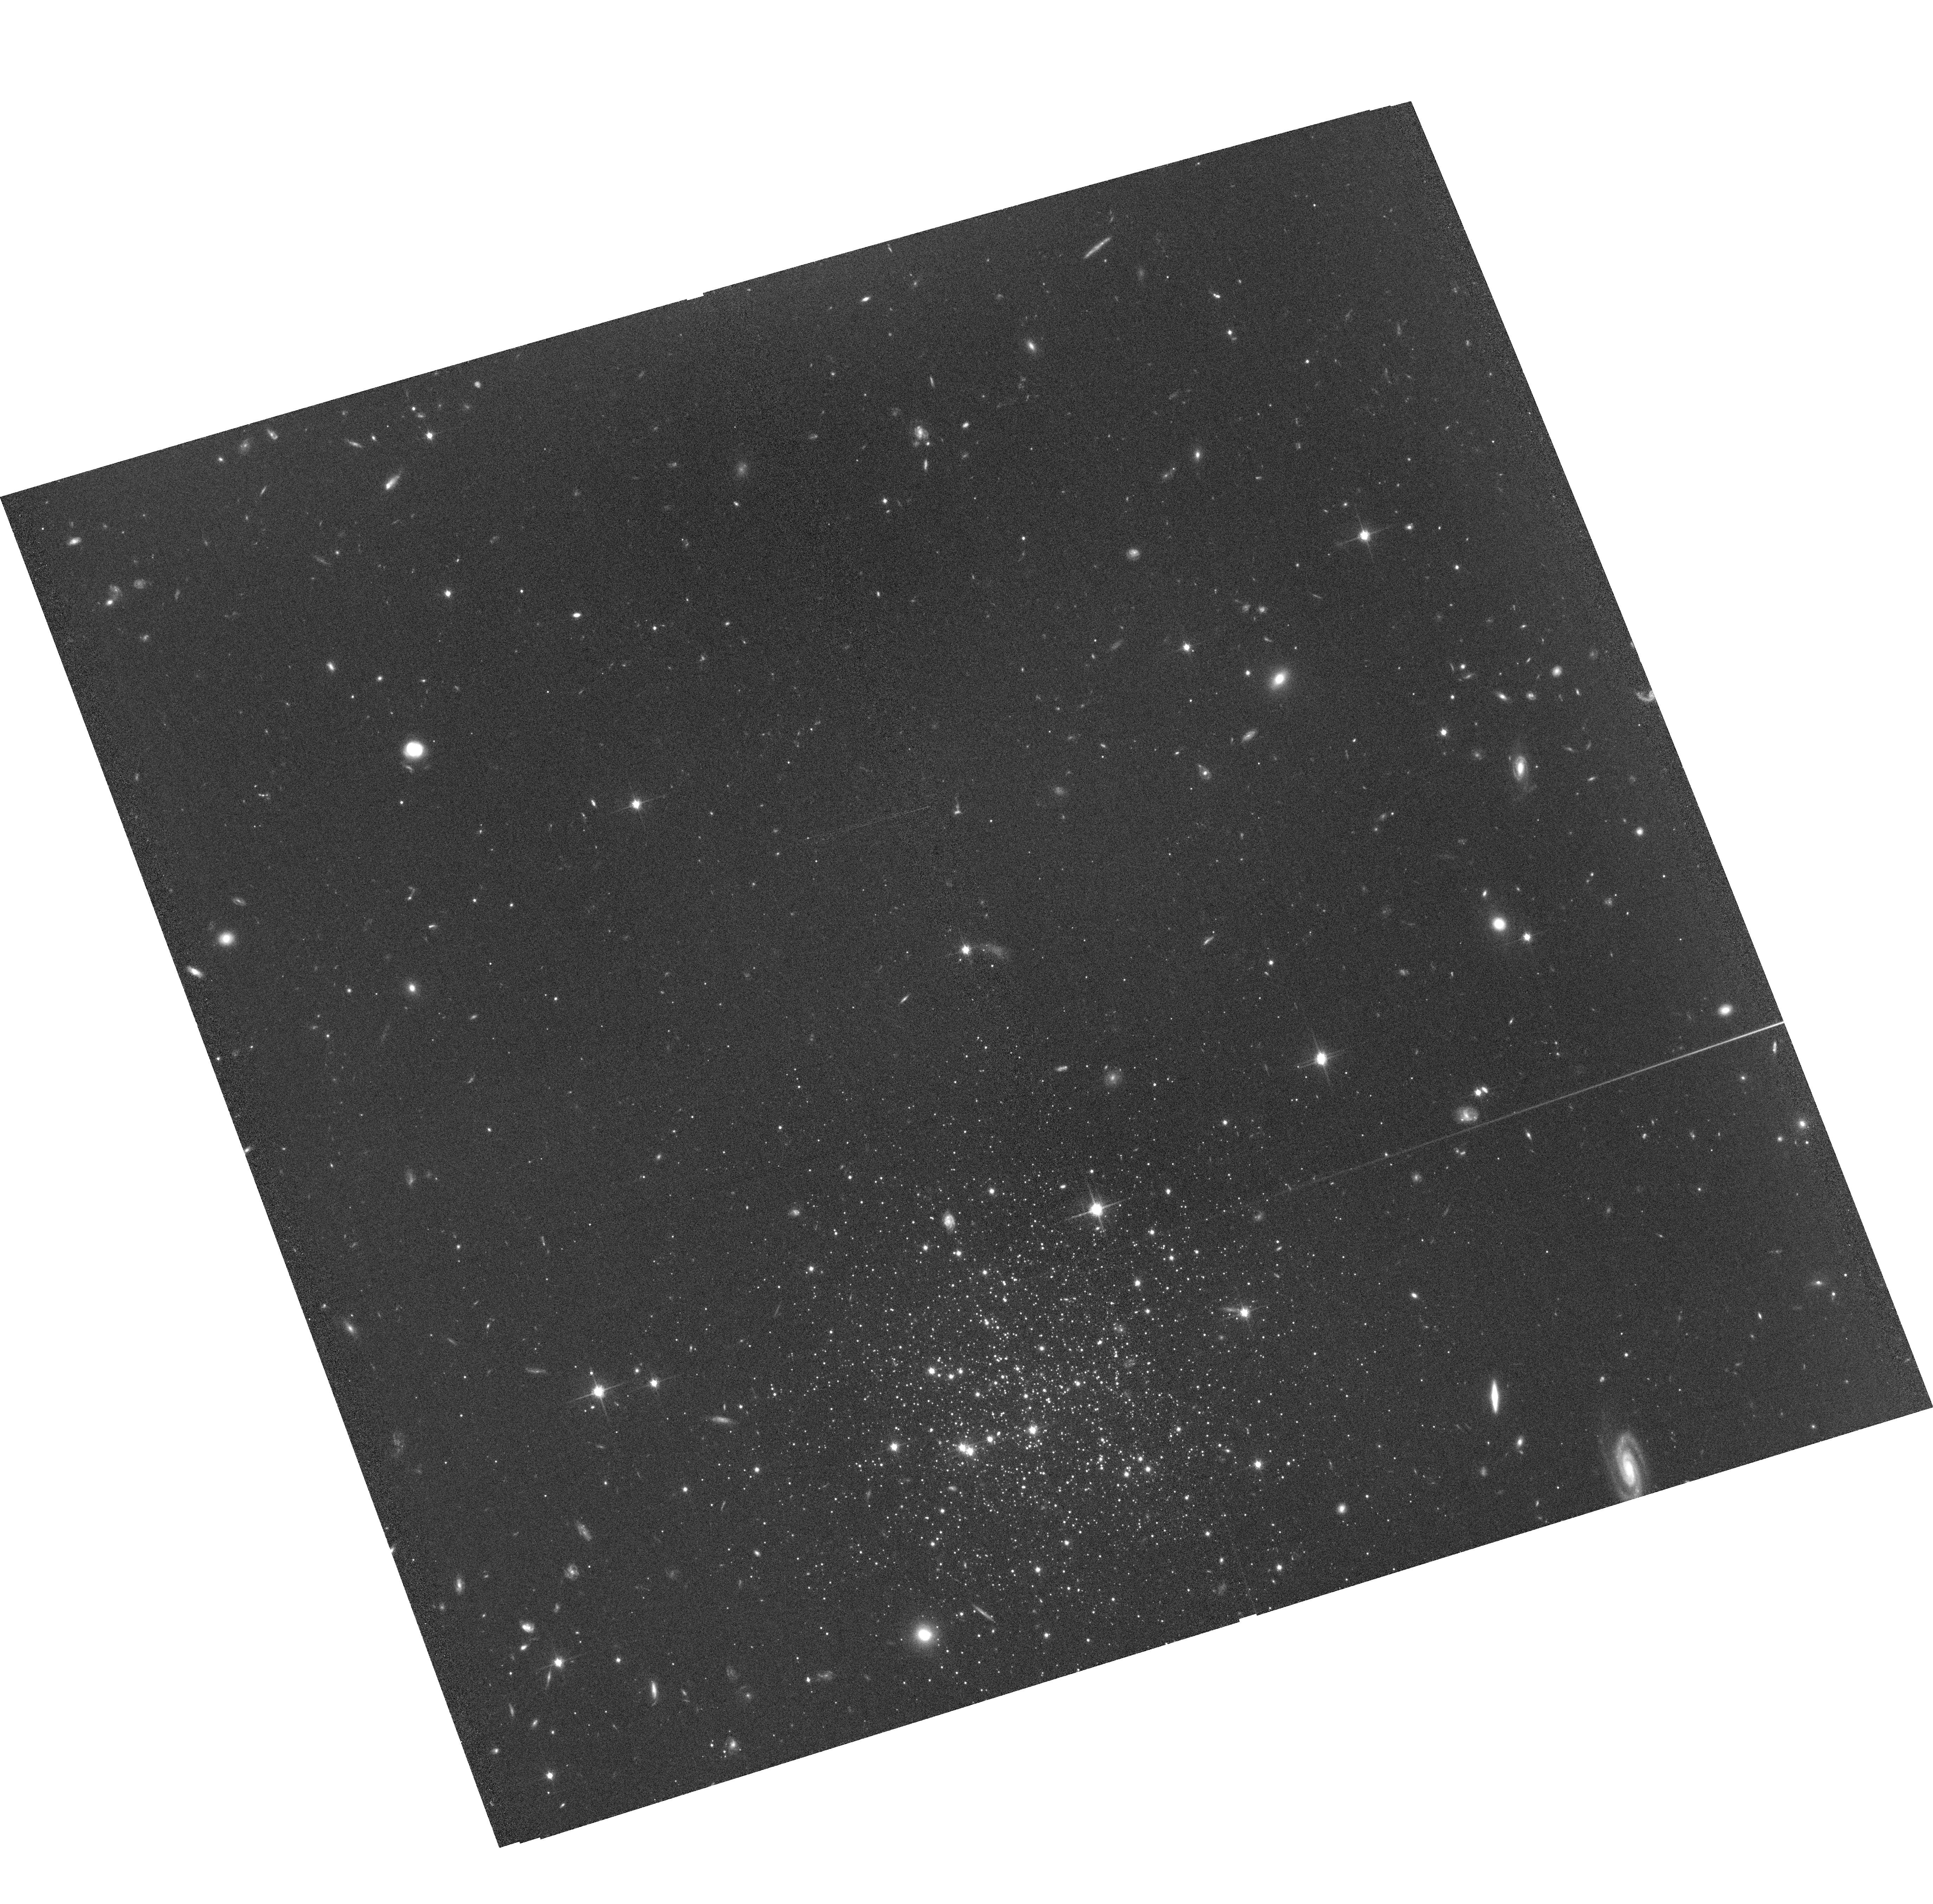
Target: CRATER-POS2
Instrument: ACS/WFC
Filter: F814W
Exposure: 1.1 h
Observation ID: hst_13746_02_acs_wfc_f814w_jcna02

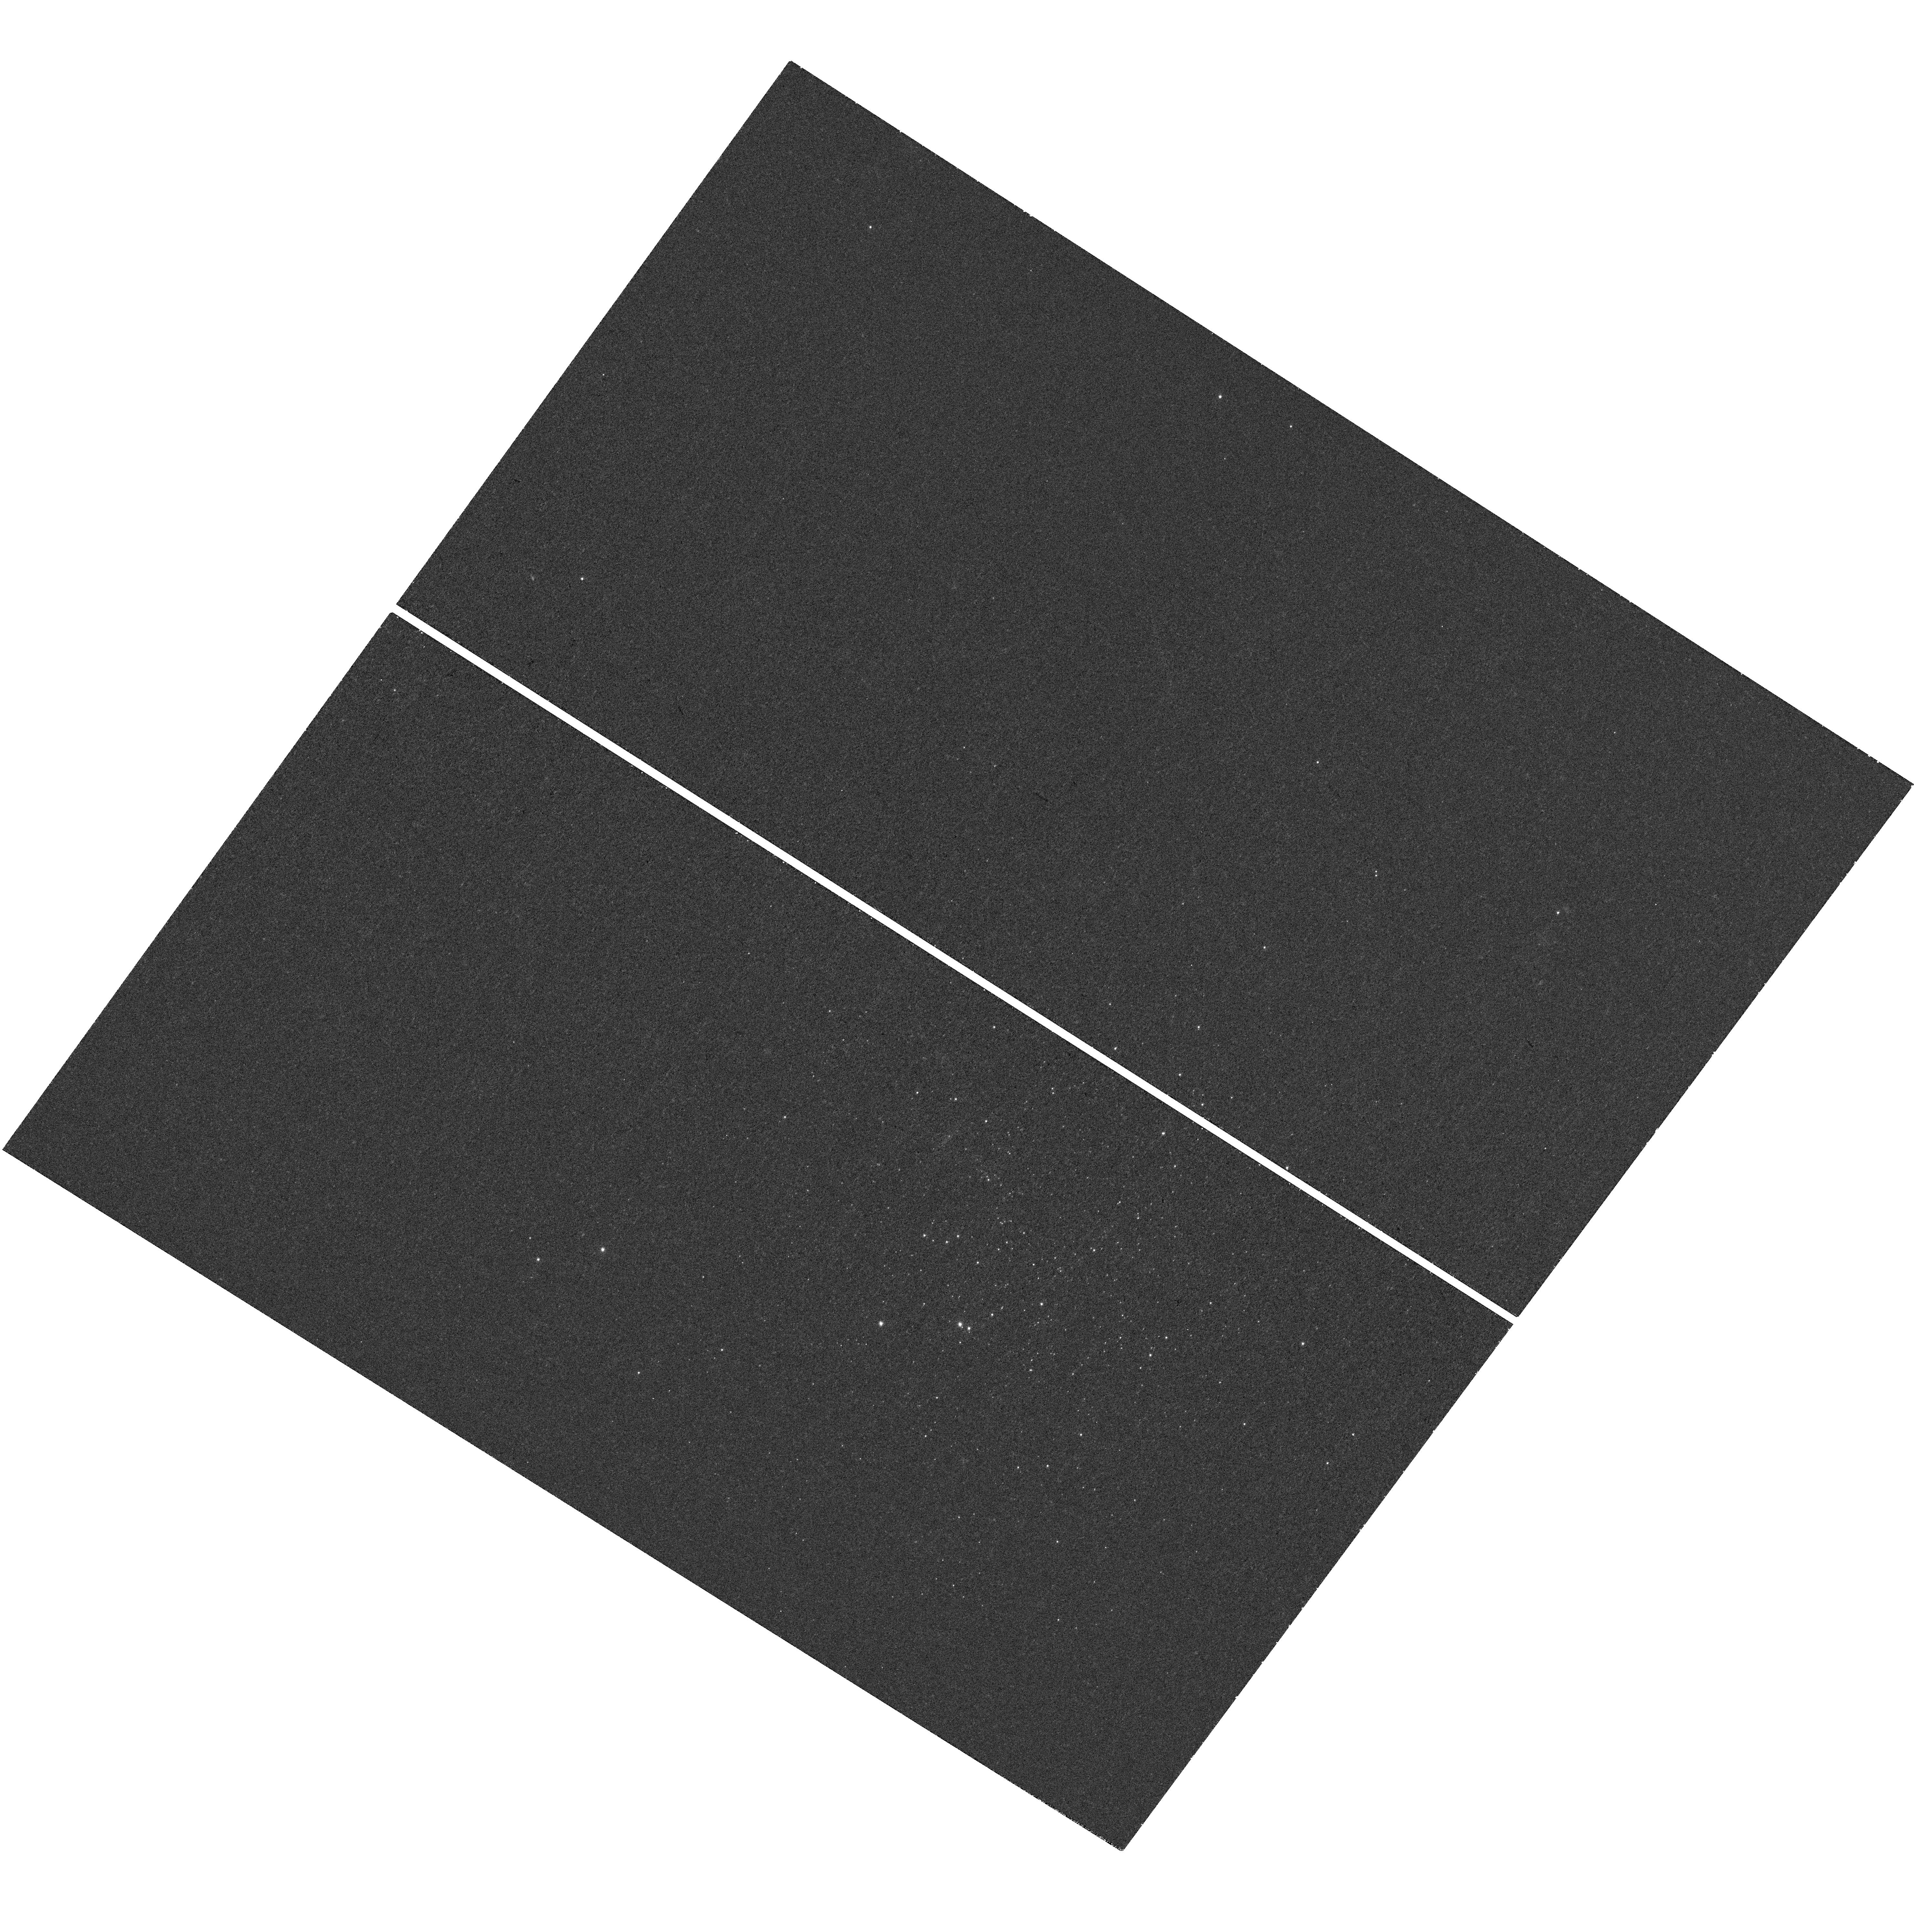
Target: CRATER
Instrument: WFC3/UVIS
Filter: F390M
Exposure: 38 min
Observation ID: hst_13746_01_wfc3_uvis_f390m_icna01

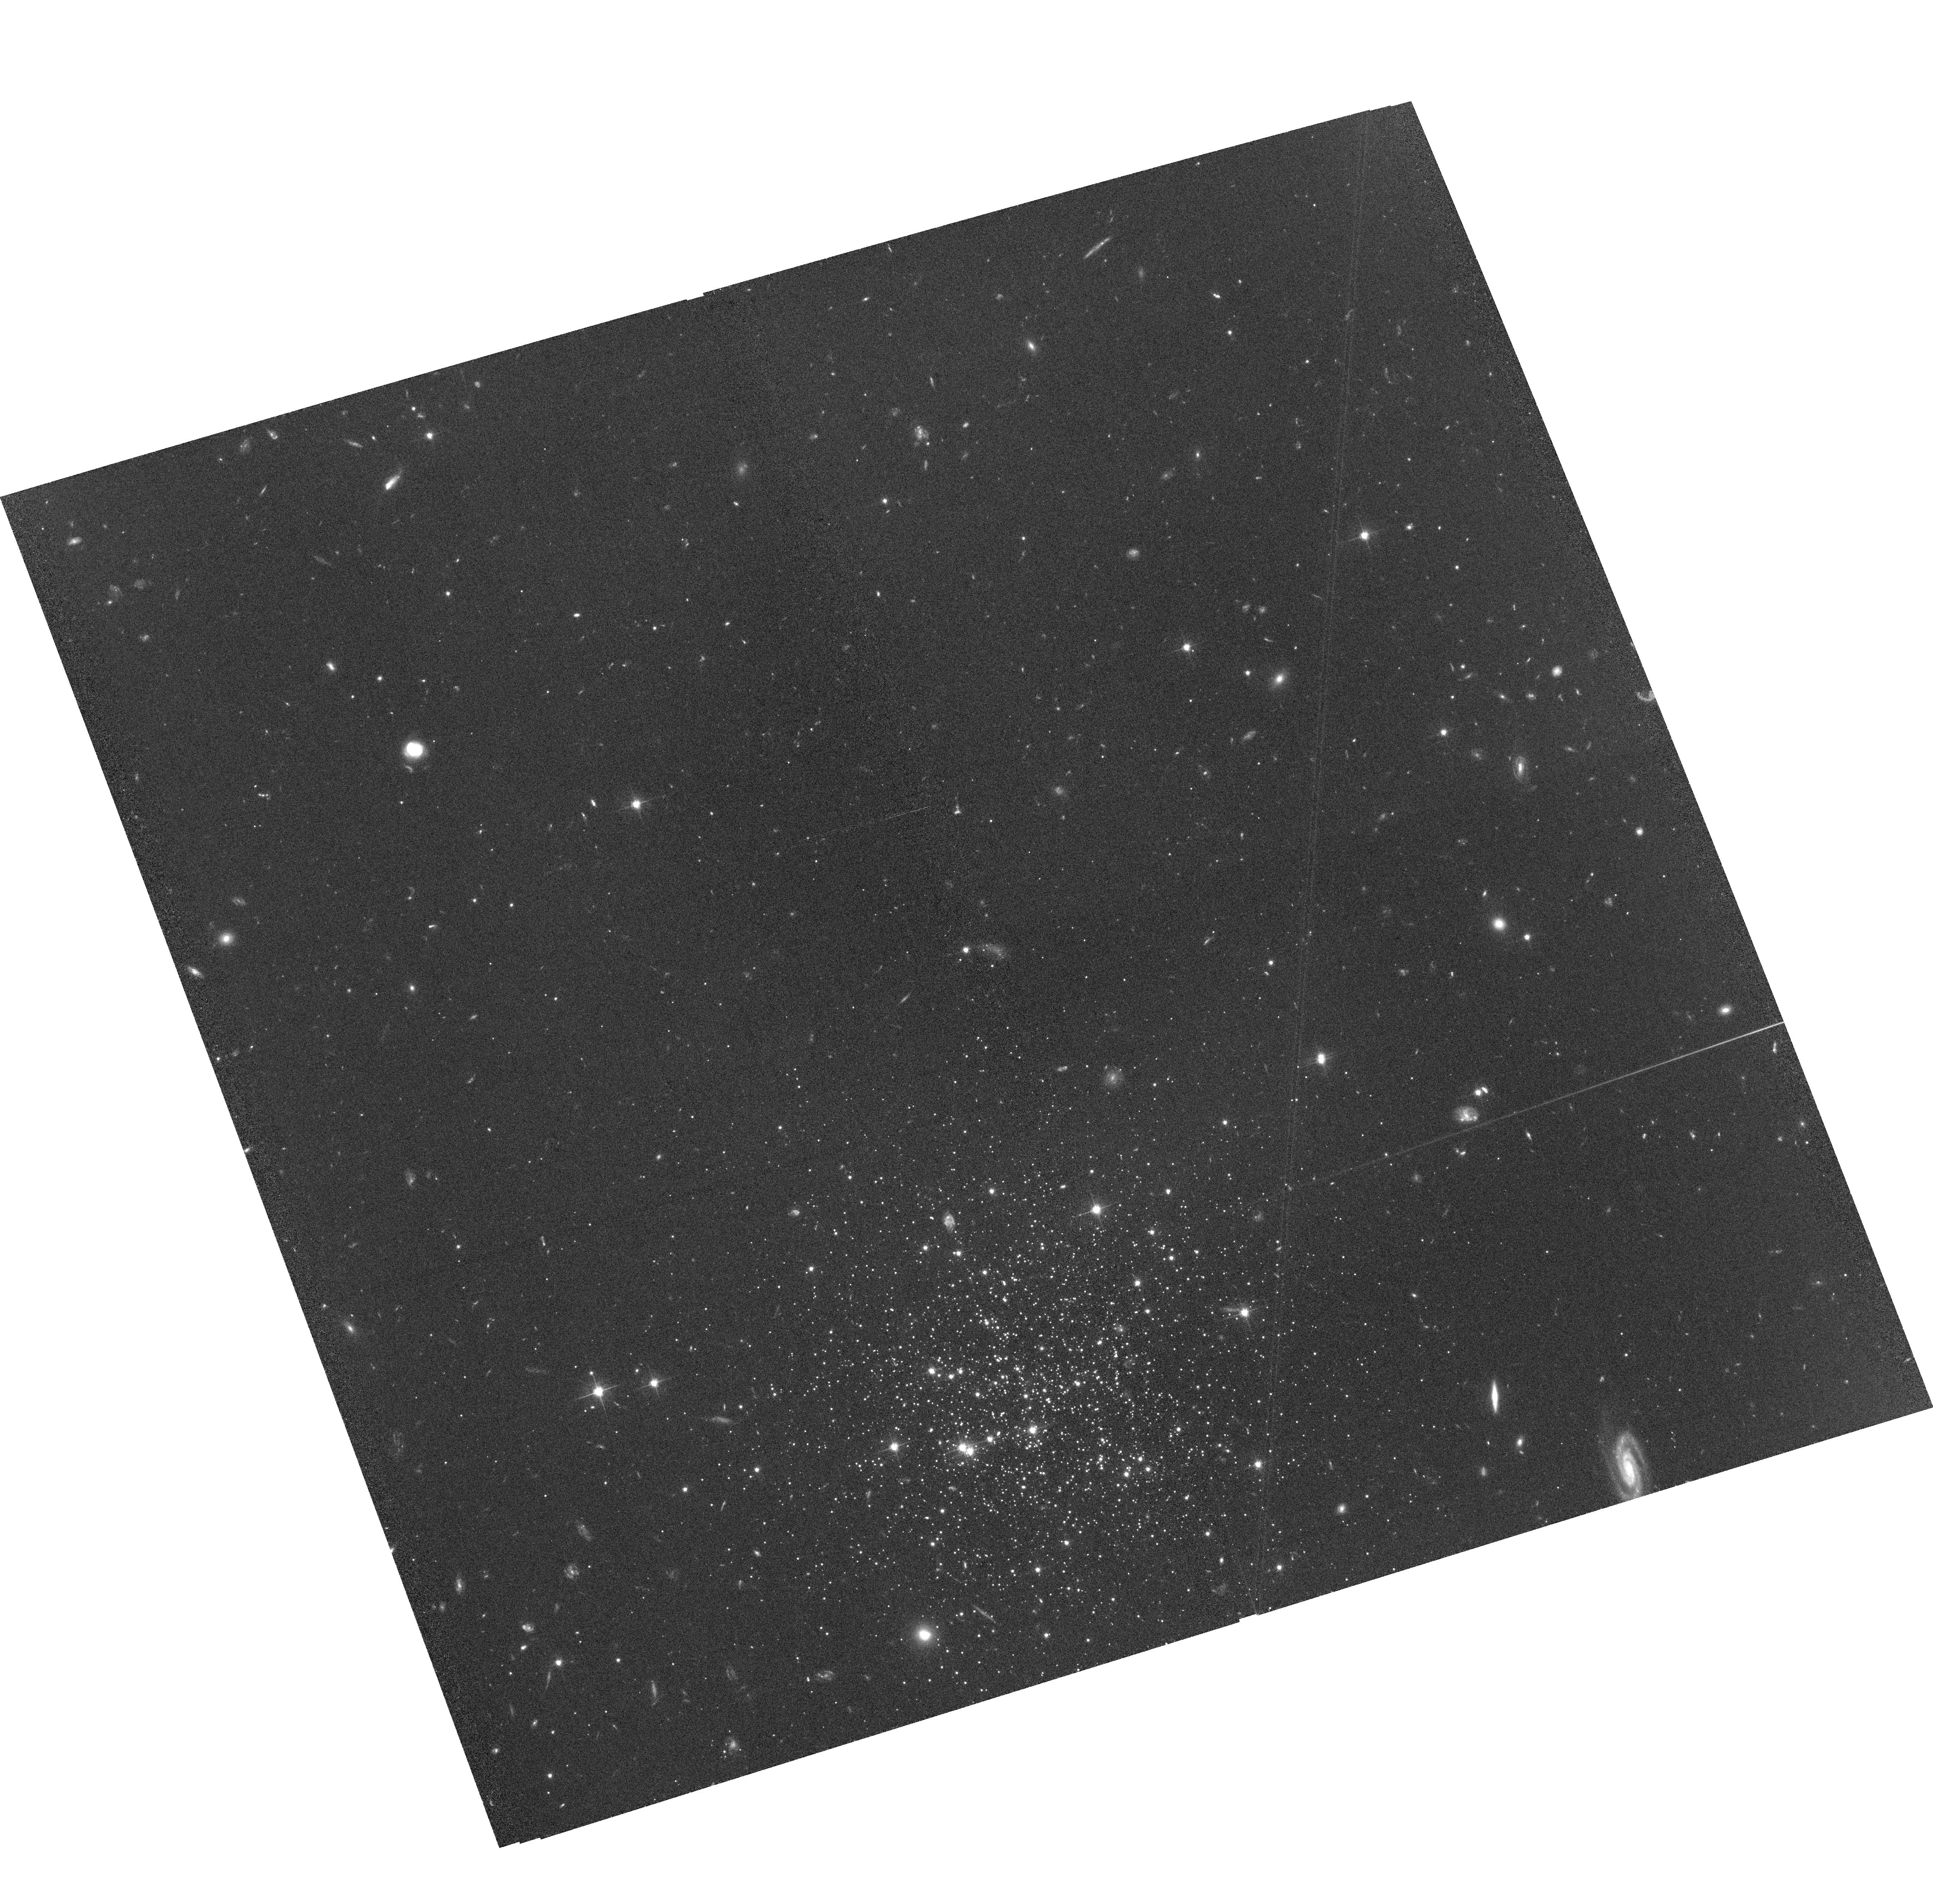
Target: CRATER-POS2
Instrument: ACS/WFC
Filter: F606W
Exposure: 1.1 h
Observation ID: hst_13746_02_acs_wfc_f606w_jcna02

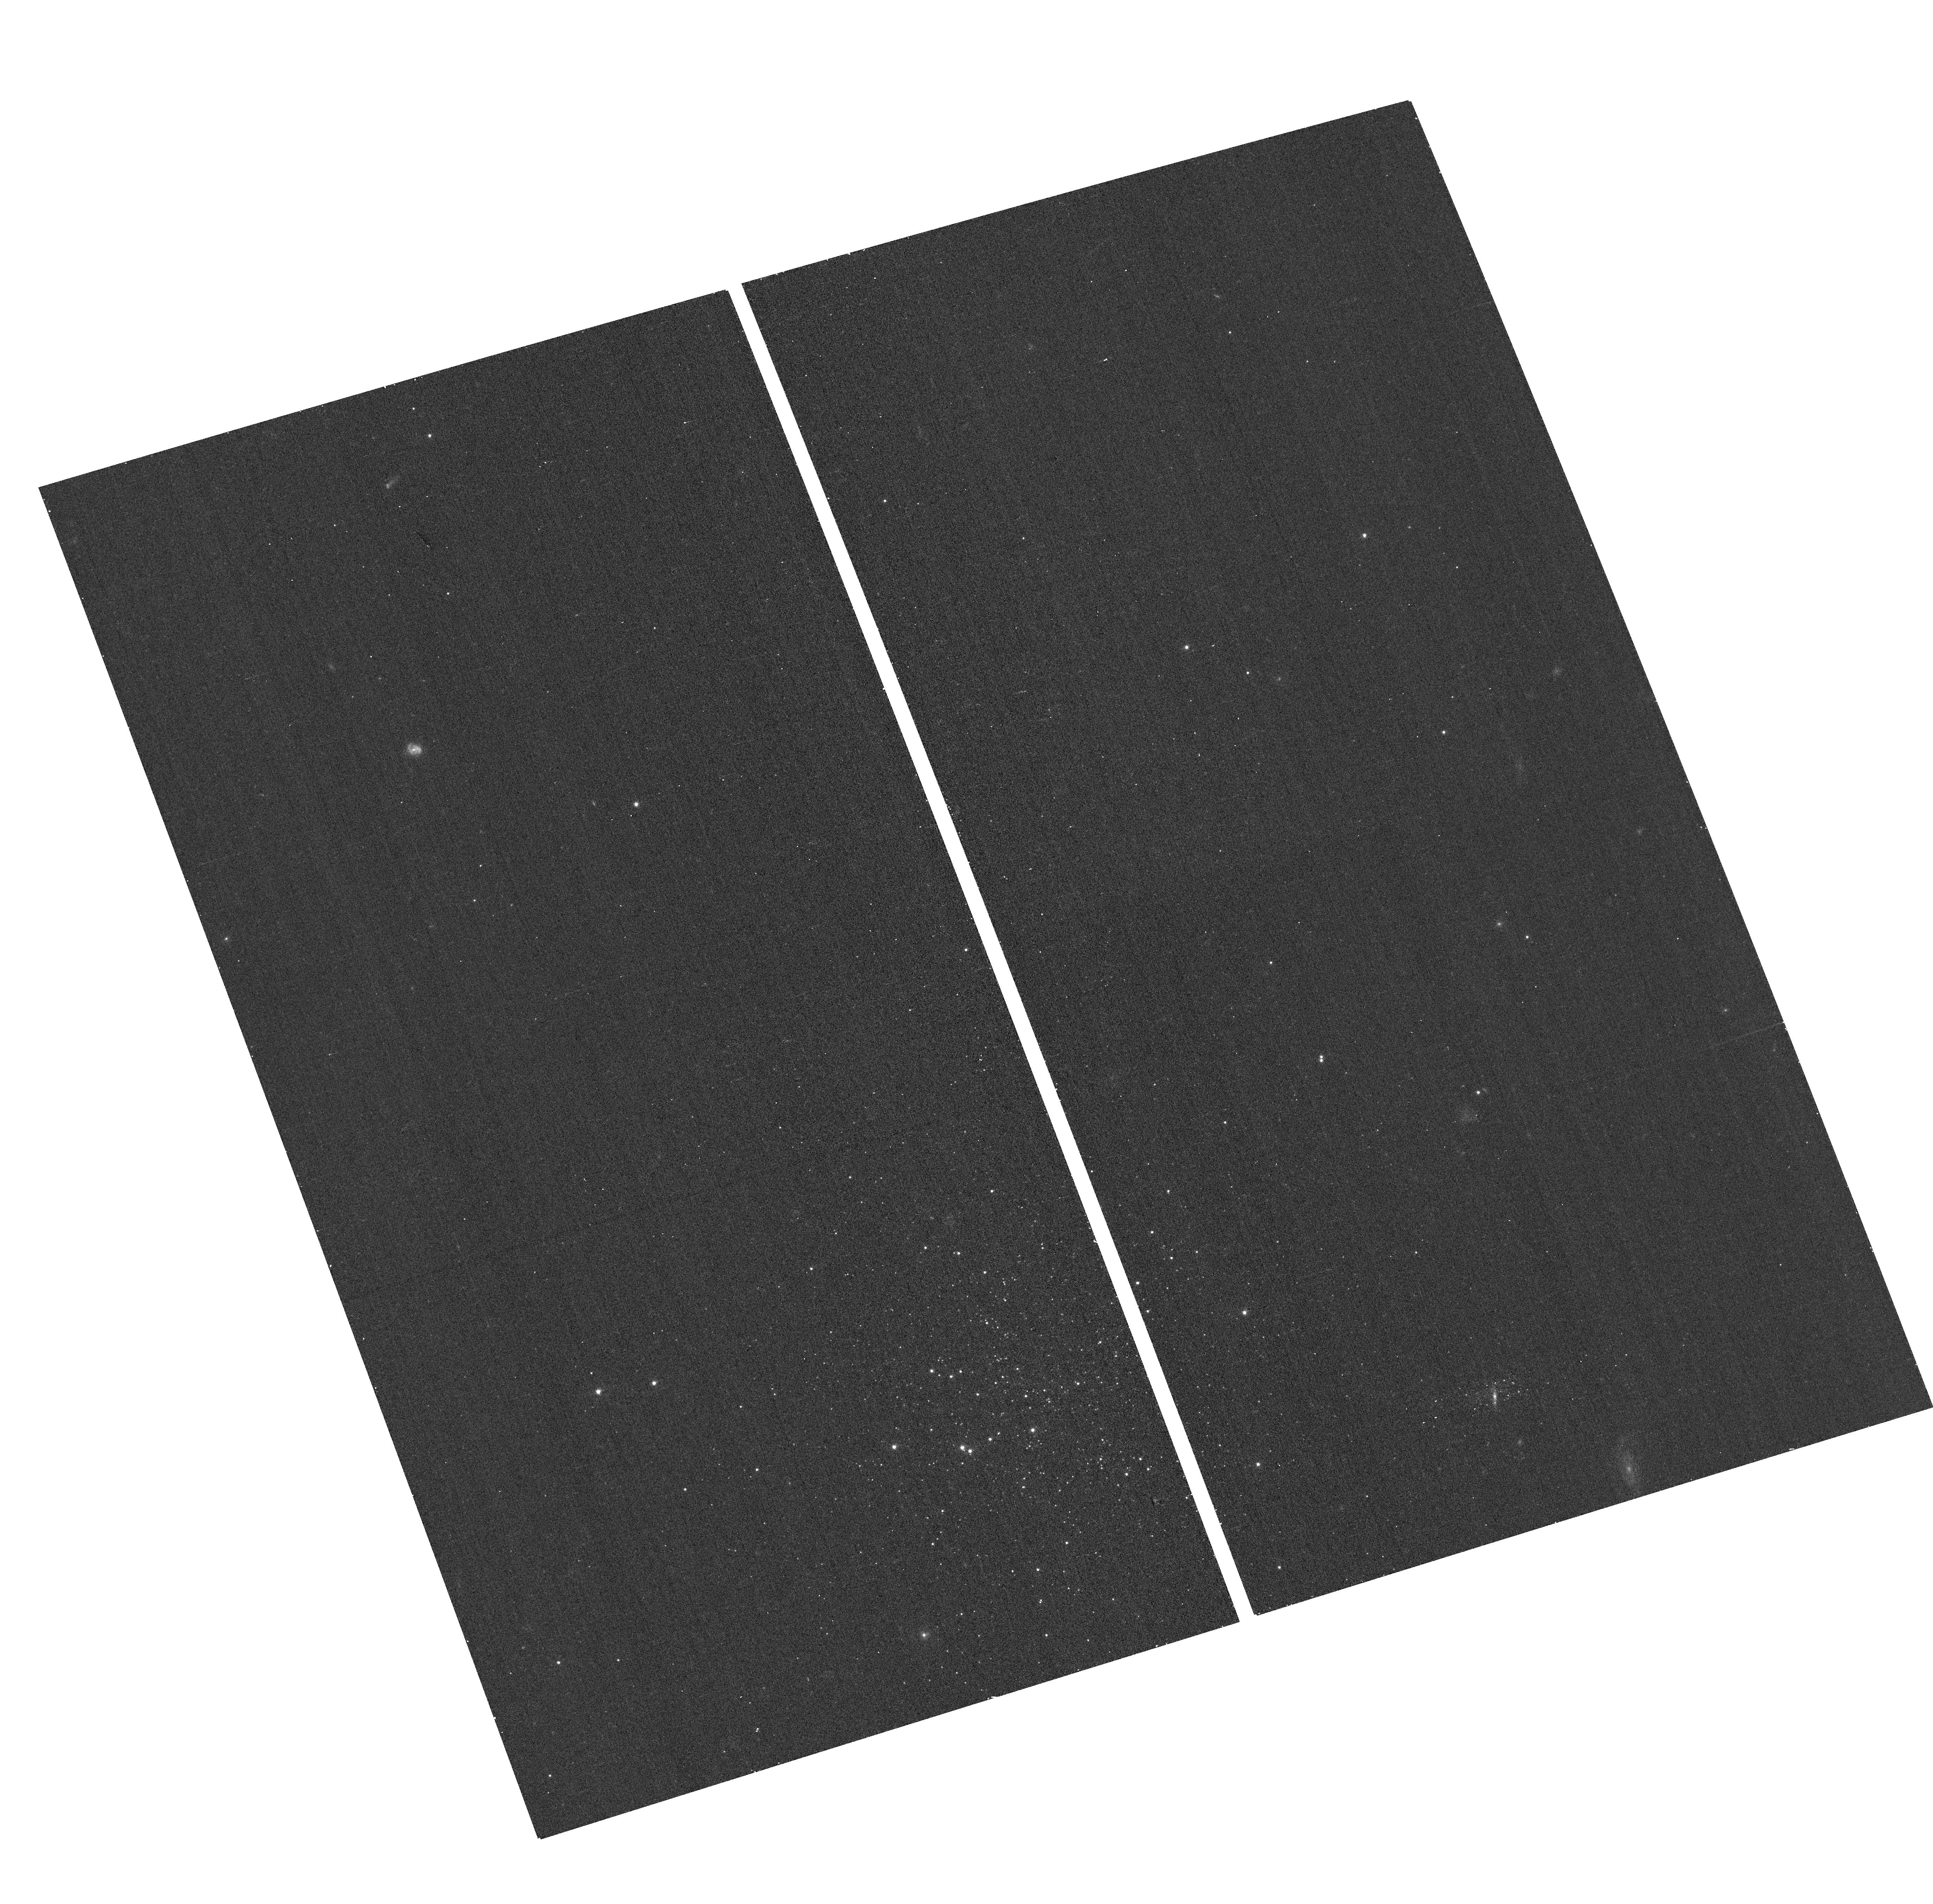
Target: CRATER-POS2
Instrument: ACS/WFC
Filter: F555W
Exposure: 4 min
Observation ID: hst_13746_02_acs_wfc_f555w_jcna02

Is the Crater satellite the Milky Ways Smallest Dwarf Galaxy or its Largest Globular Cluster? (PI: Walker, Matthew G.)

We propose deep ACS/WFC3 photometry that will reveal the nature and origin of the Galactic satellite known as 'Crater'. Crater exhibits properties intermediate between dwarf galaxies and globular clusters. As a dwarf galaxy, Crater would be the smallest and least massive known in the Galactic halo. As a globular cluster, Crater would be the largest and most distant. Our photometric observations will tell the age, metallicity, limits on metallicity spread, mass function and dynamical state of Crater's stellar population(s). We will use this information to distinguish whether Crater is 1) a dwarf galaxy that formed in a dark matter potential, or 2) a globular cluster that has grown to its current size via internal dynamical evolution. In either case, we will learn what mechanisms are responsible for Crater's extreme properties.